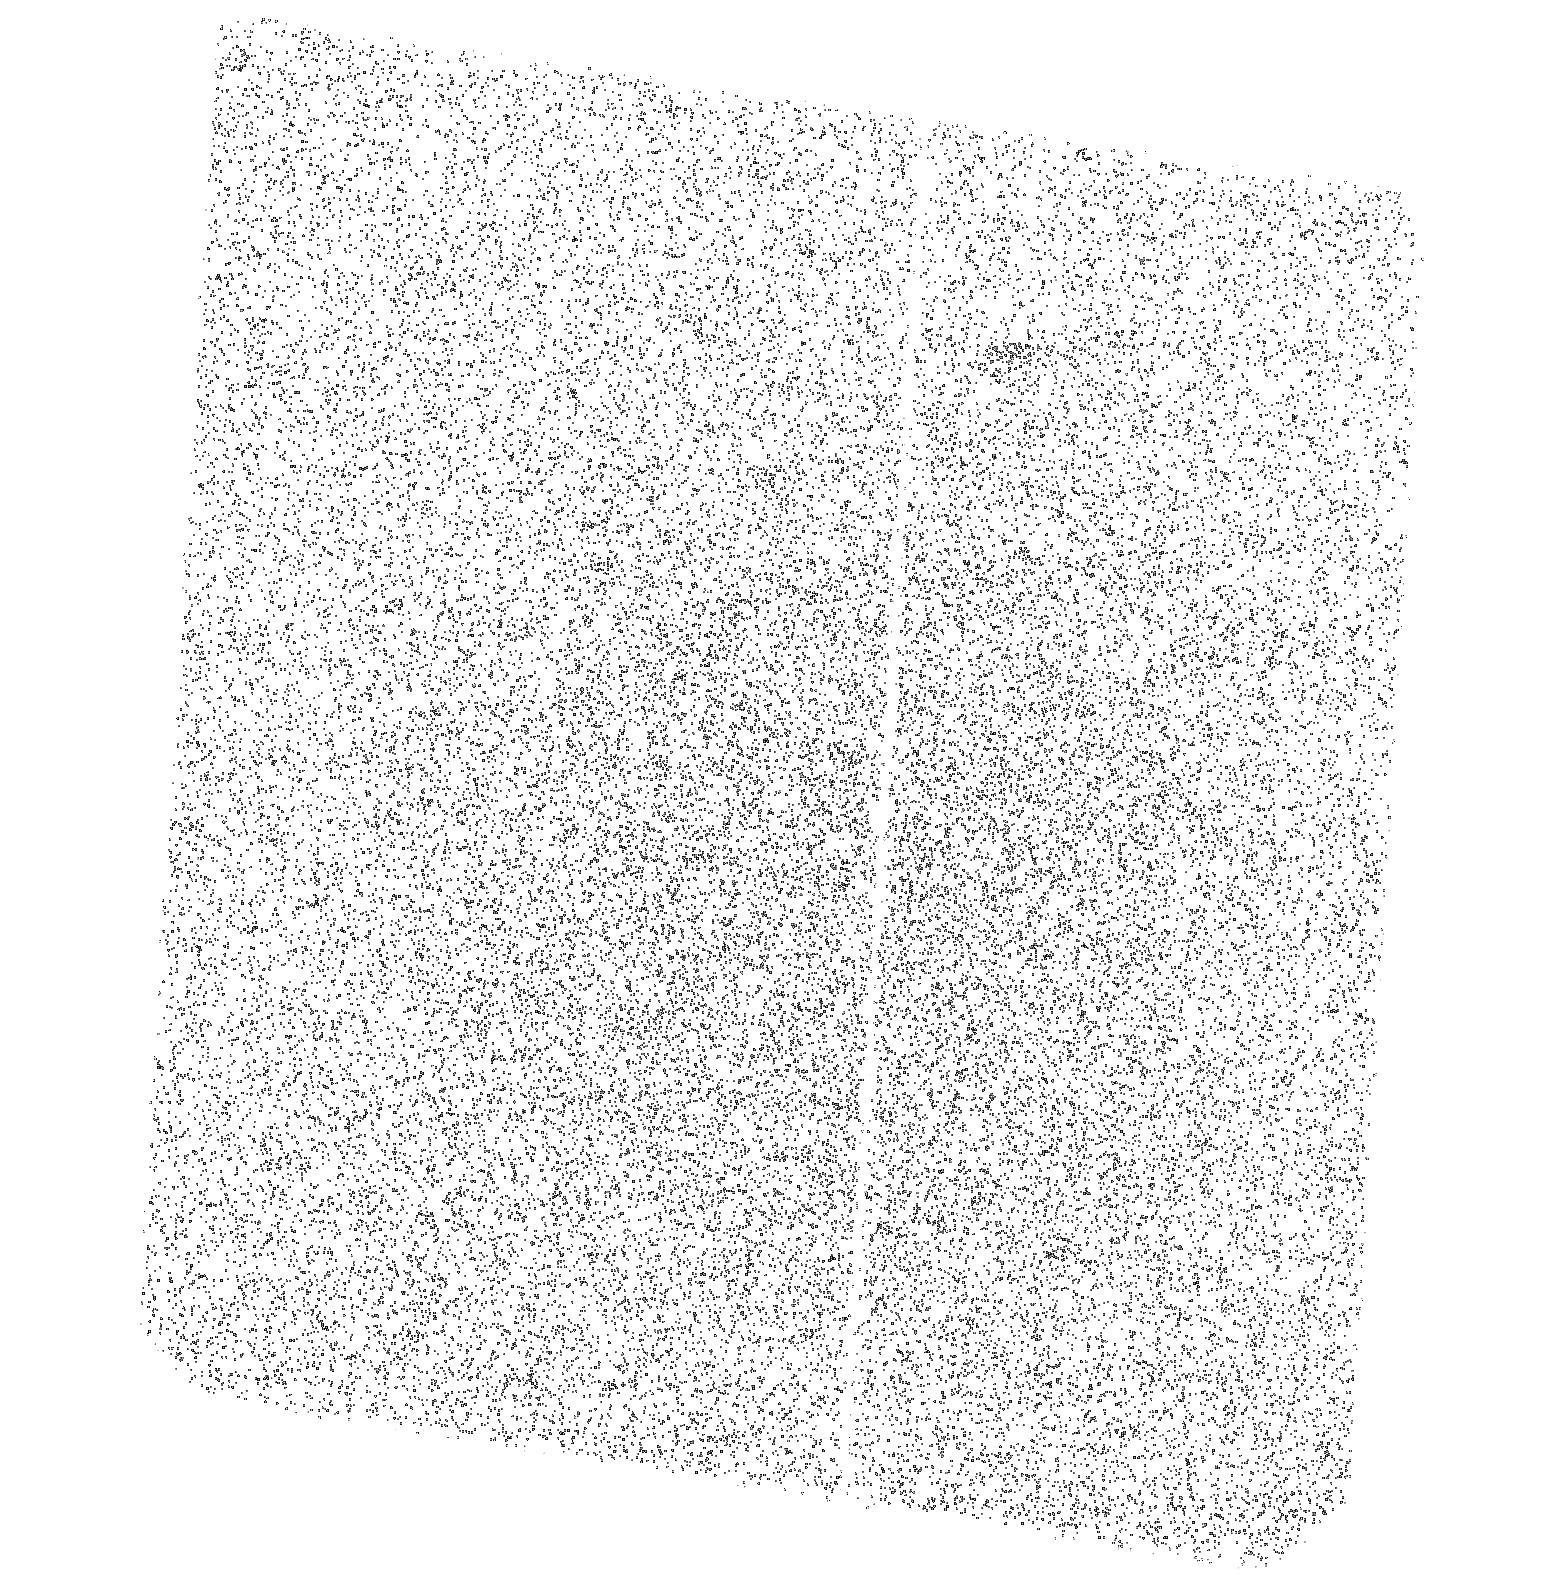
Target: OBJ-033248-275243
Instrument: ACS/SBC
Filter: F150LP
Exposure: 44 min
Observation ID: hst_14123_09_acs_sbc_f150lp_jcyb09

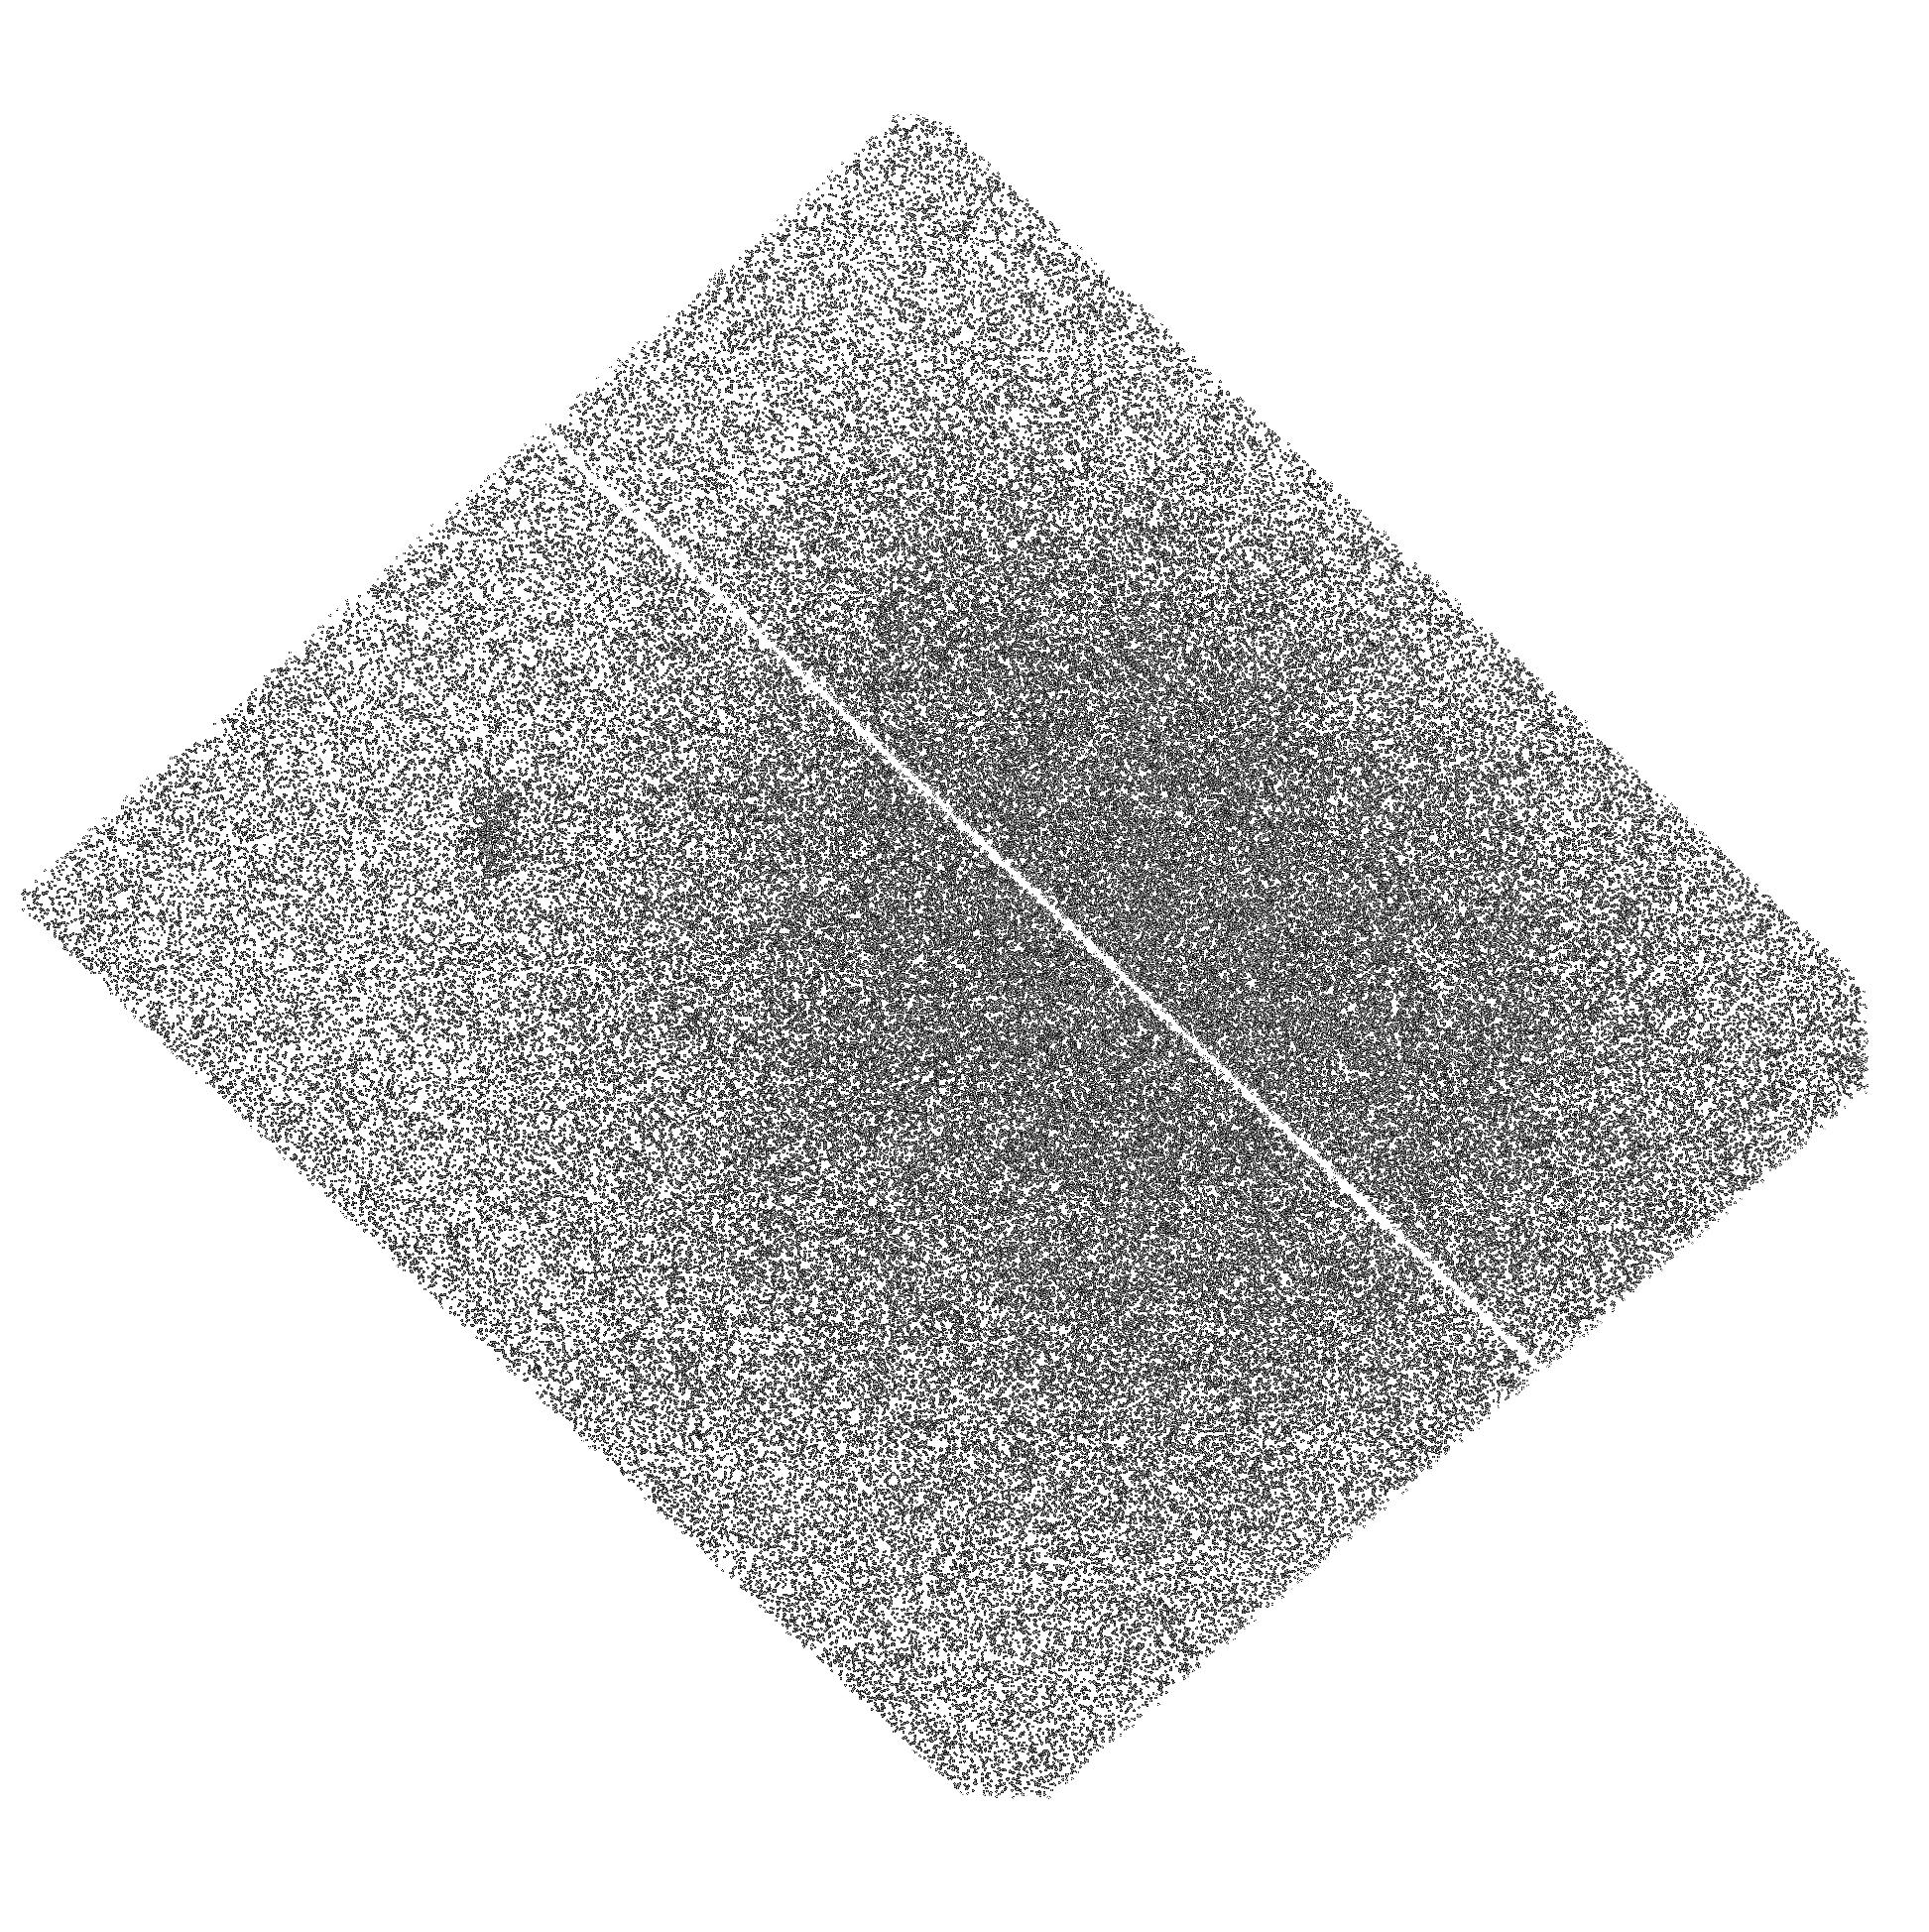
Target: OBJ-100031+021351
Instrument: ACS/SBC
Filter: F150LP
Exposure: 2.3 h
Observation ID: hst_14123_05_acs_sbc_f150lp_jcyb05

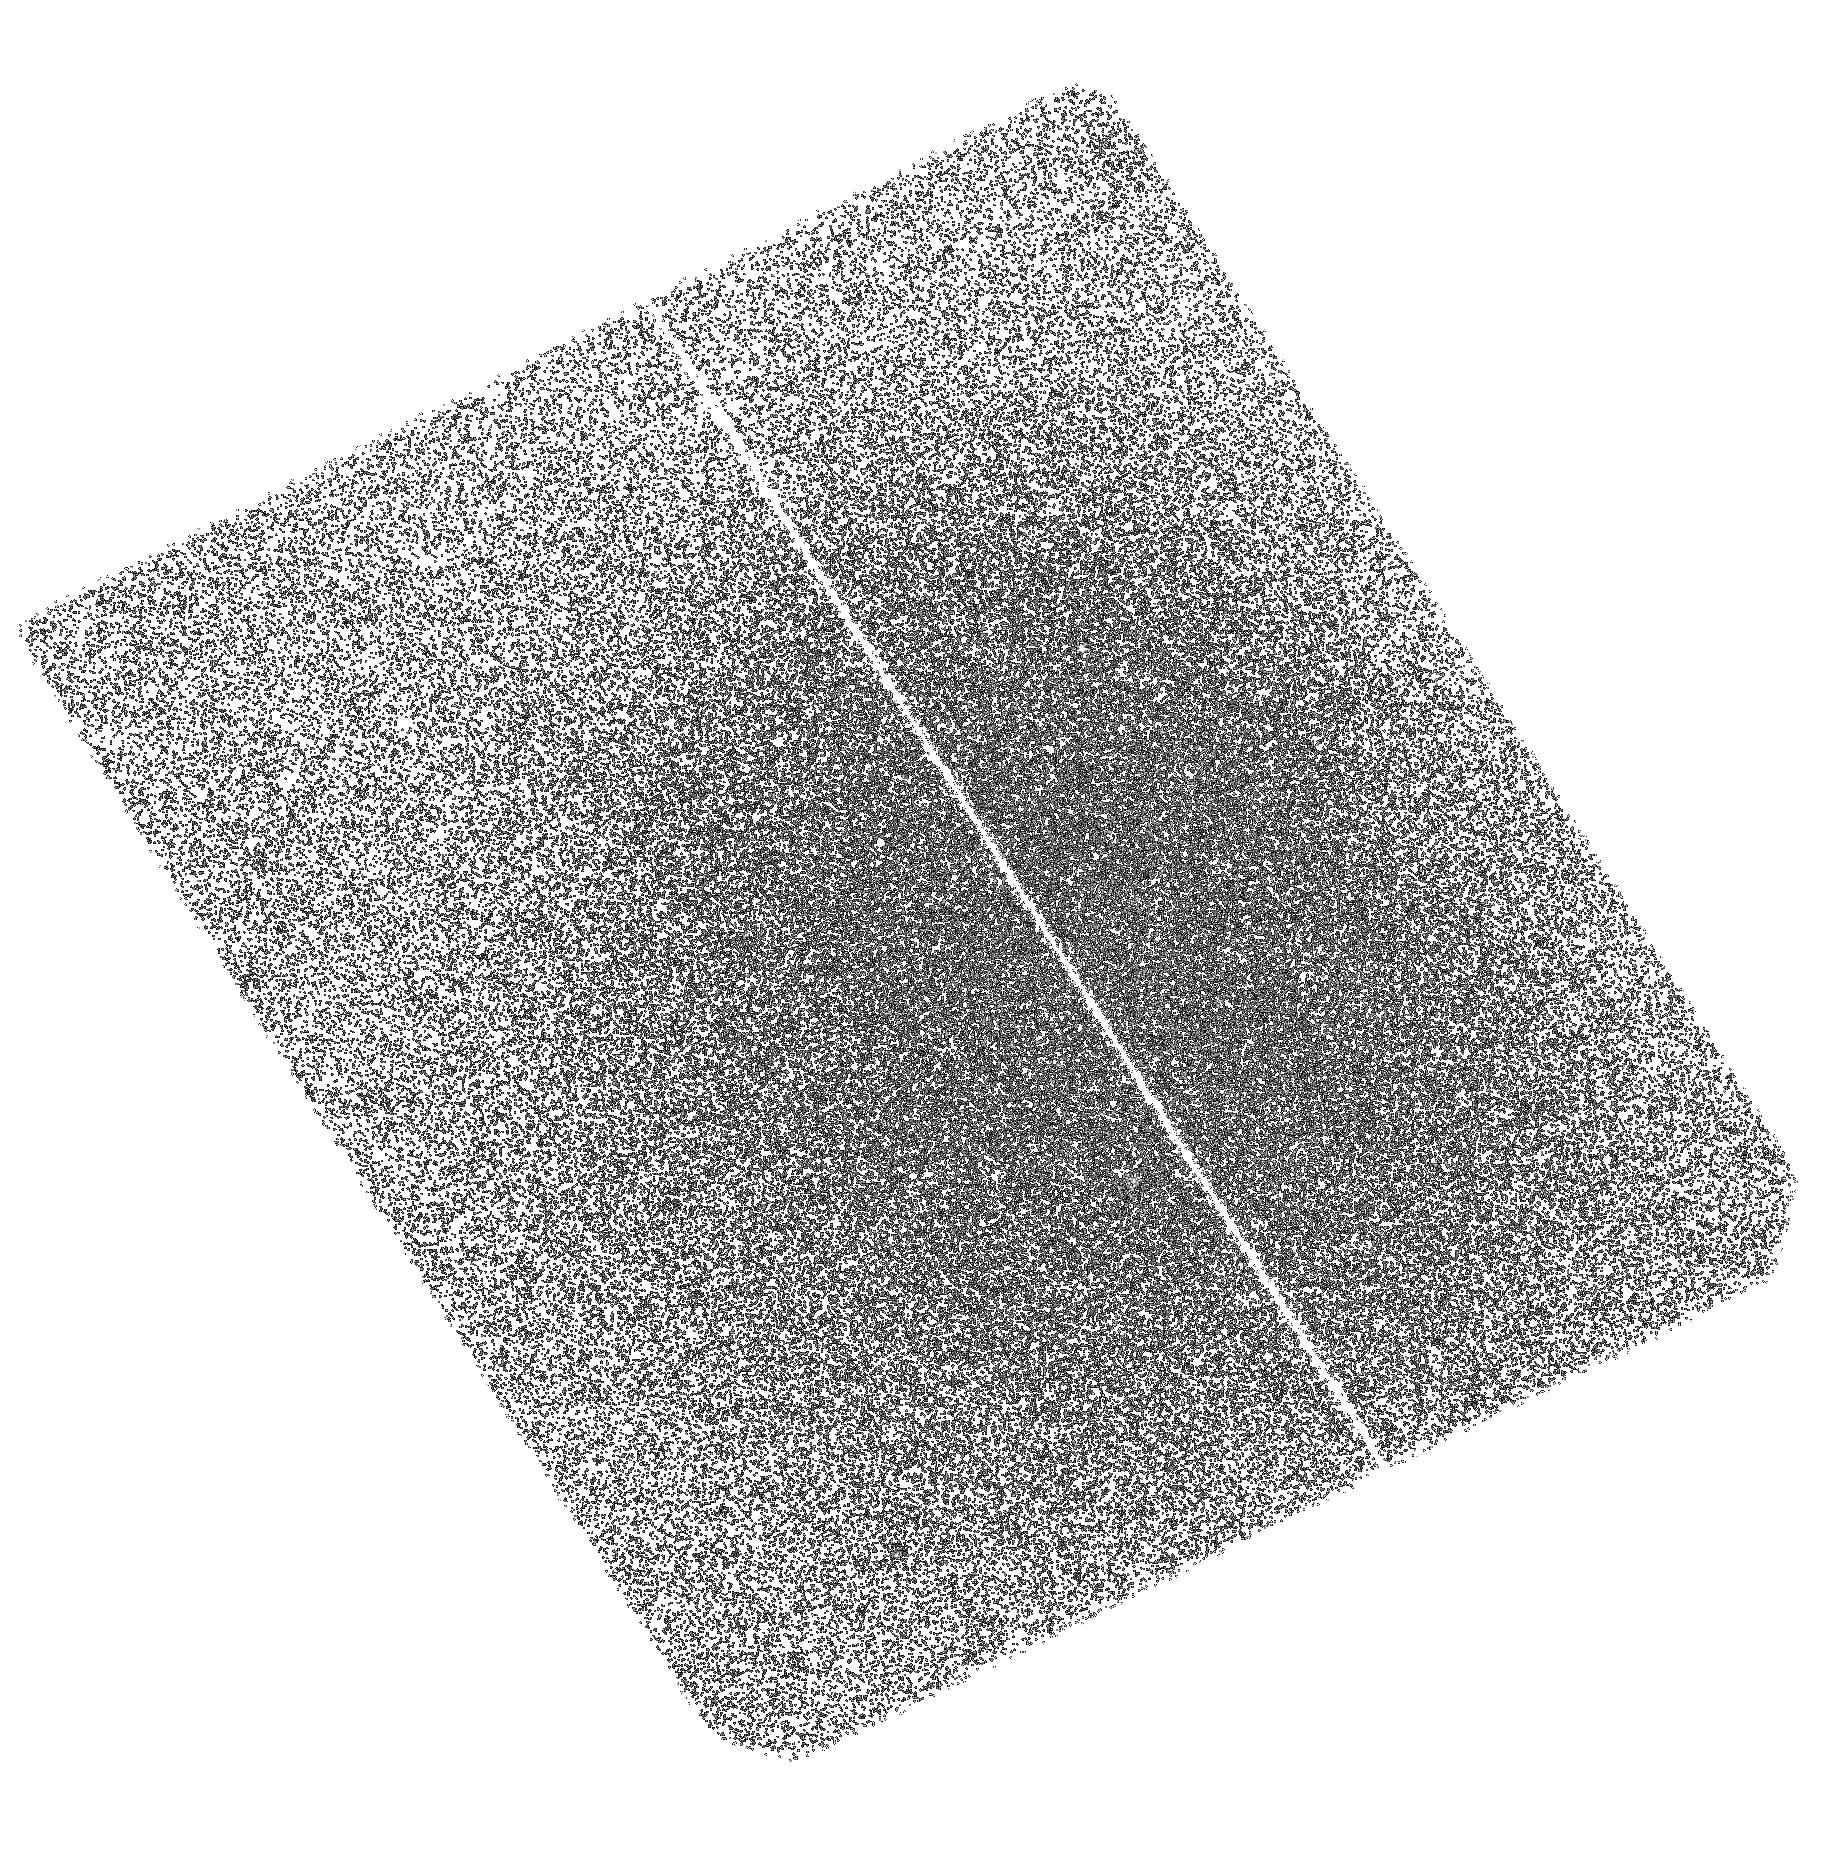
Target: OBJ-100025+022458
Instrument: ACS/SBC
Filter: F150LP
Exposure: 2.3 h
Observation ID: hst_14123_06_acs_sbc_f150lp_jcyb06

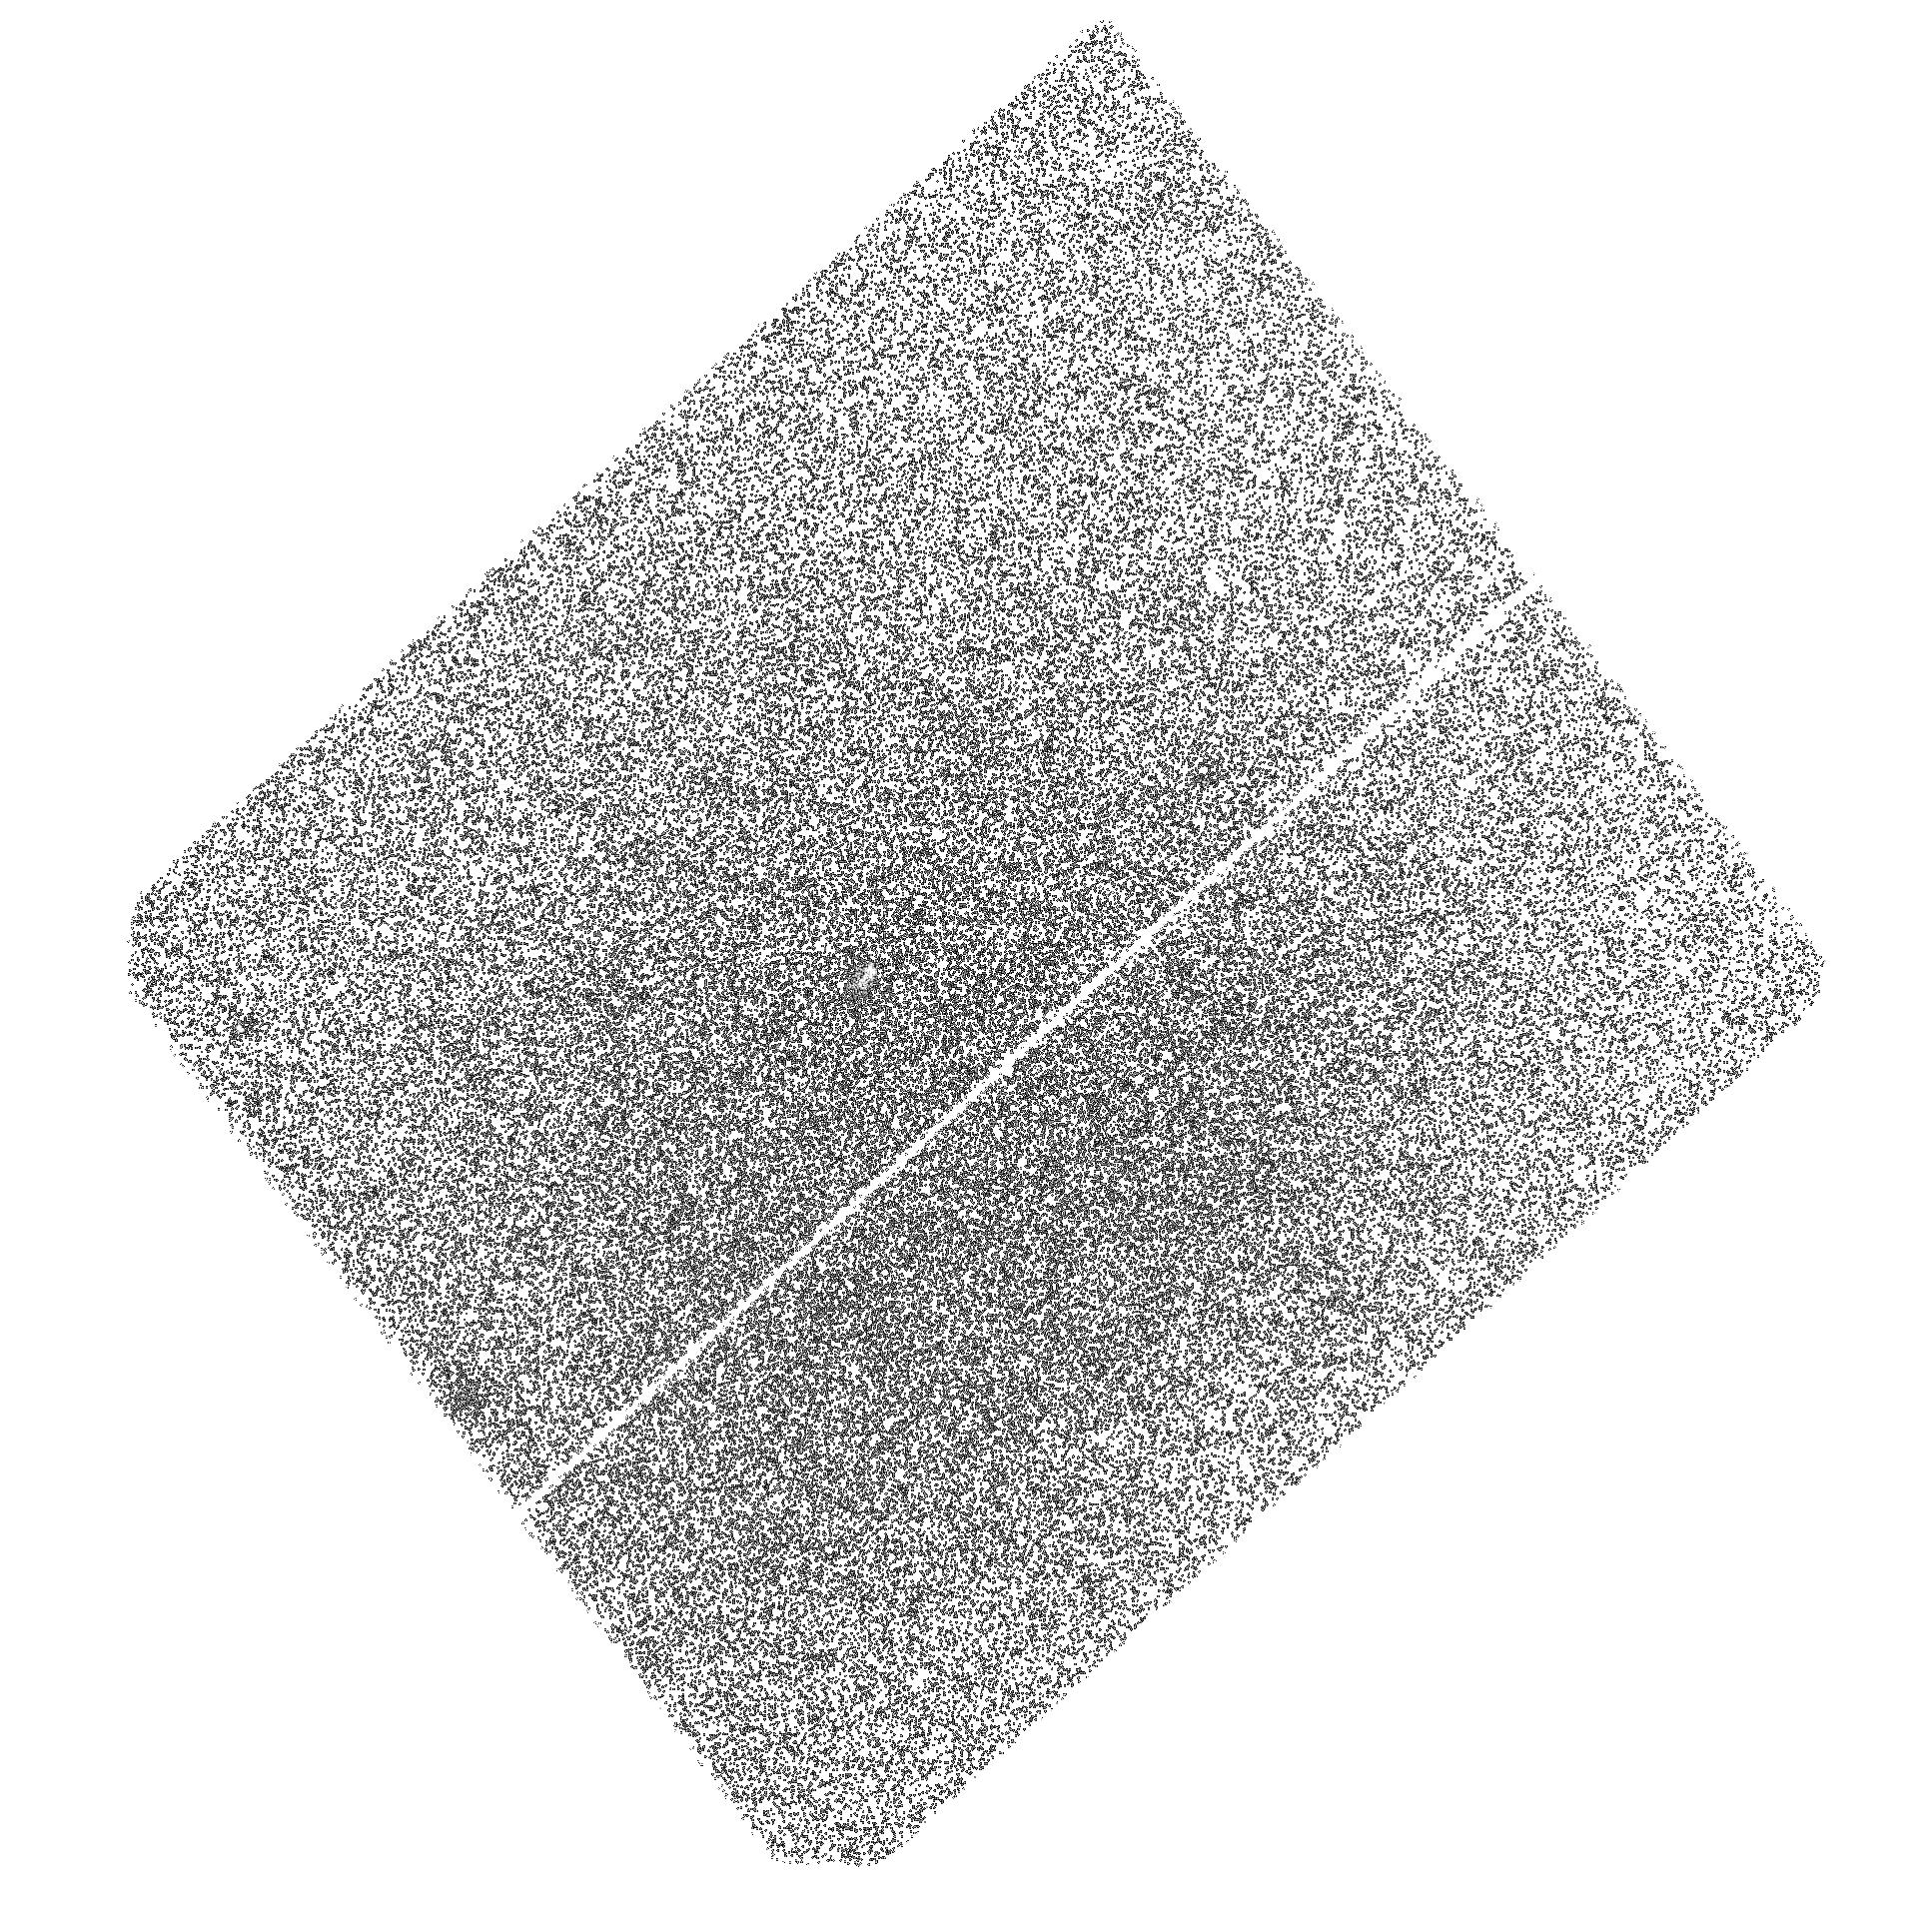
Target: OBJ-033247-275039
Instrument: ACS/SBC
Filter: F150LP
Exposure: 2.3 h
Observation ID: hst_14123_10_acs_sbc_f150lp_jcyb10

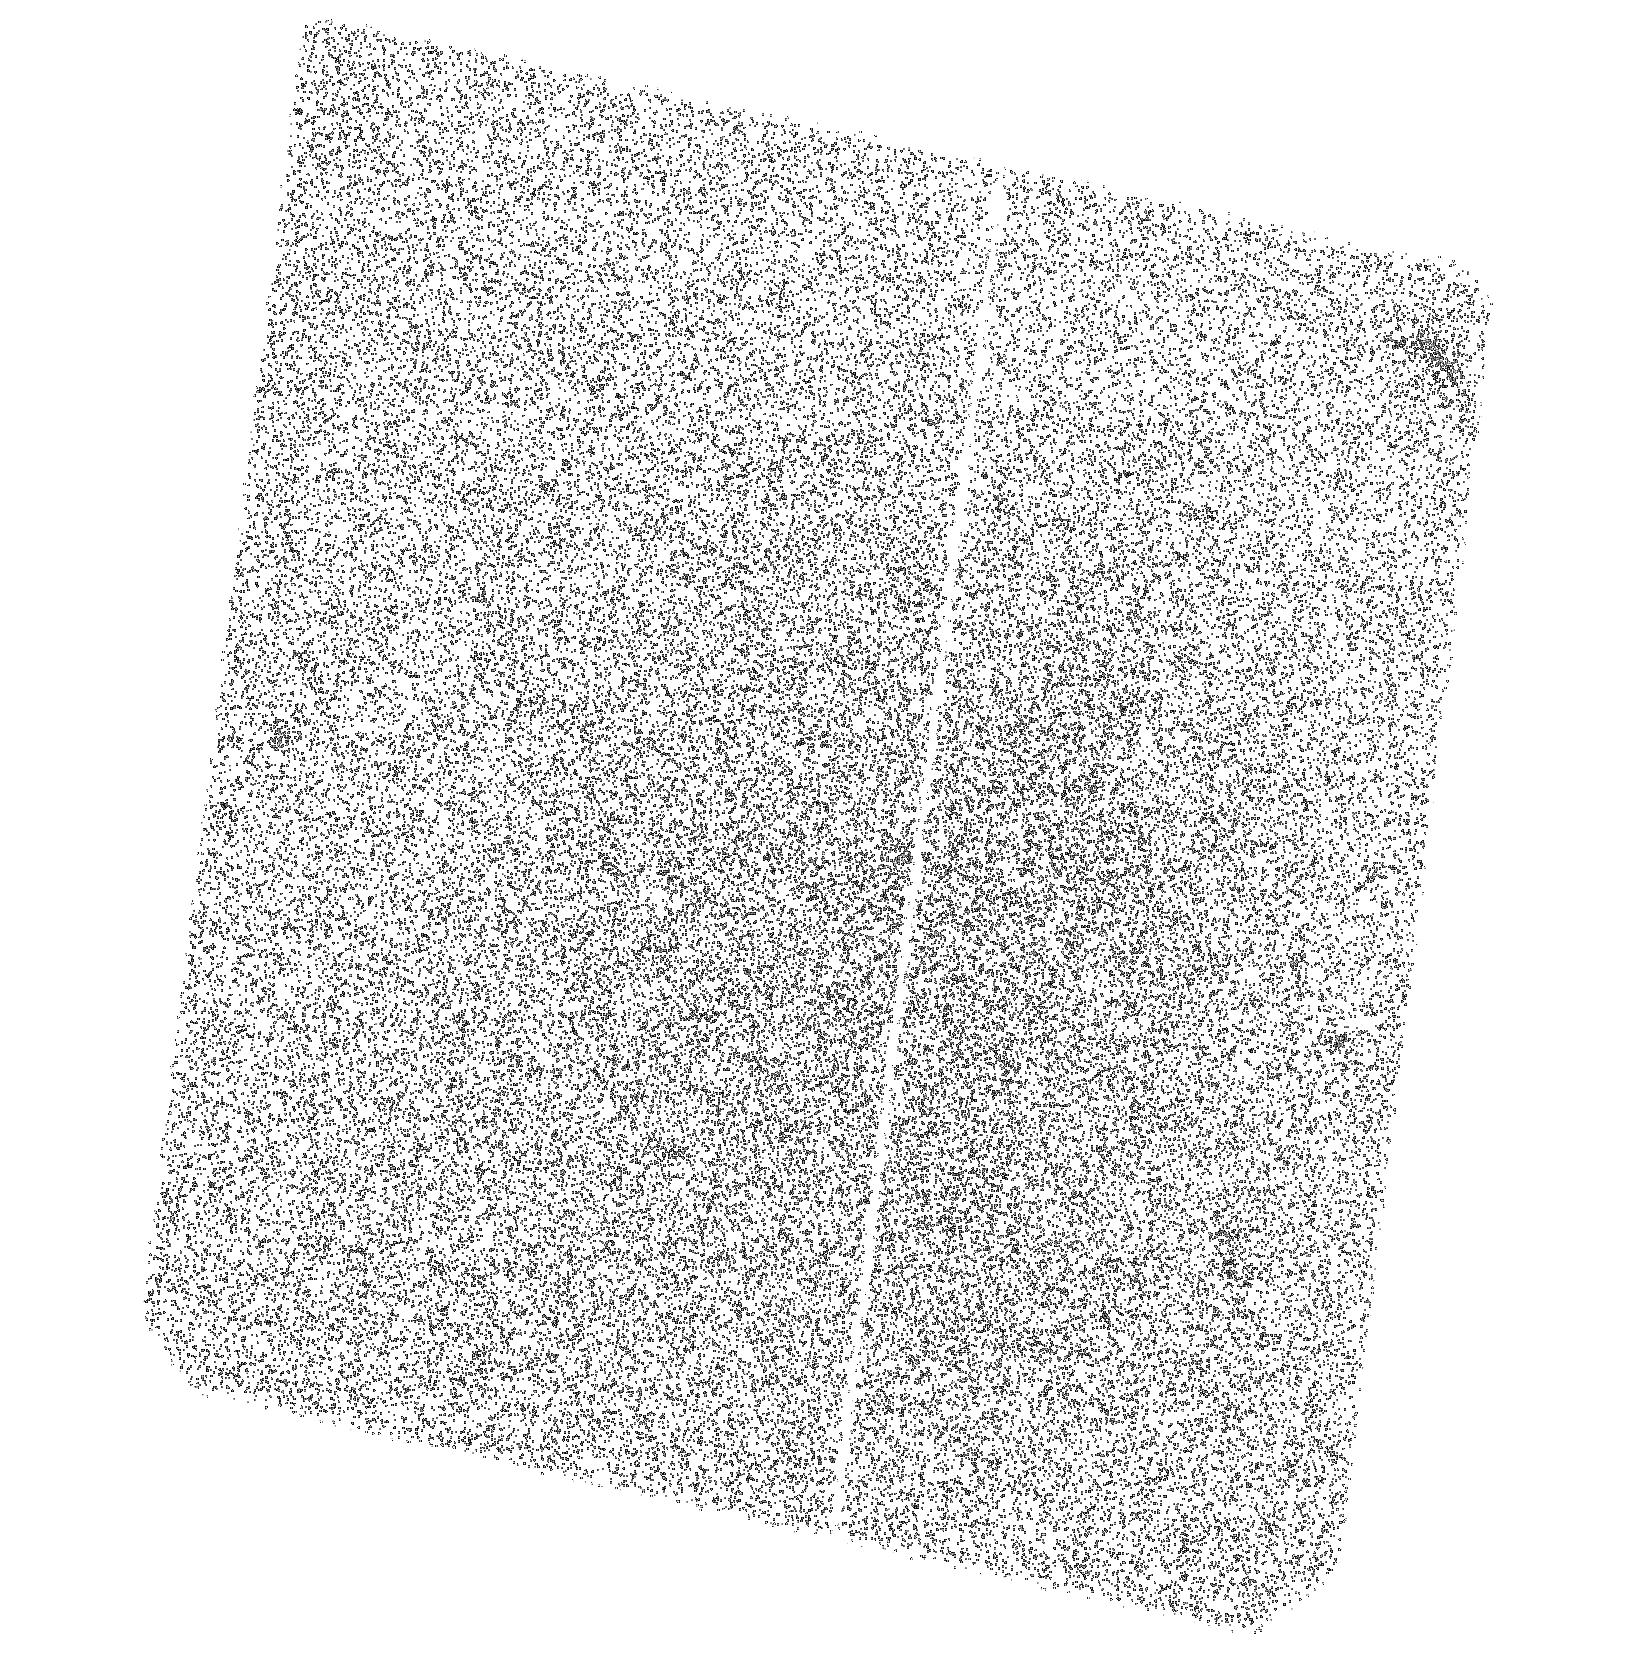
Target: OBJ-033215-274553
Instrument: ACS/SBC
Filter: F150LP
Exposure: 1.5 h
Observation ID: hst_14123_08_acs_sbc_f150lp_jcyb08

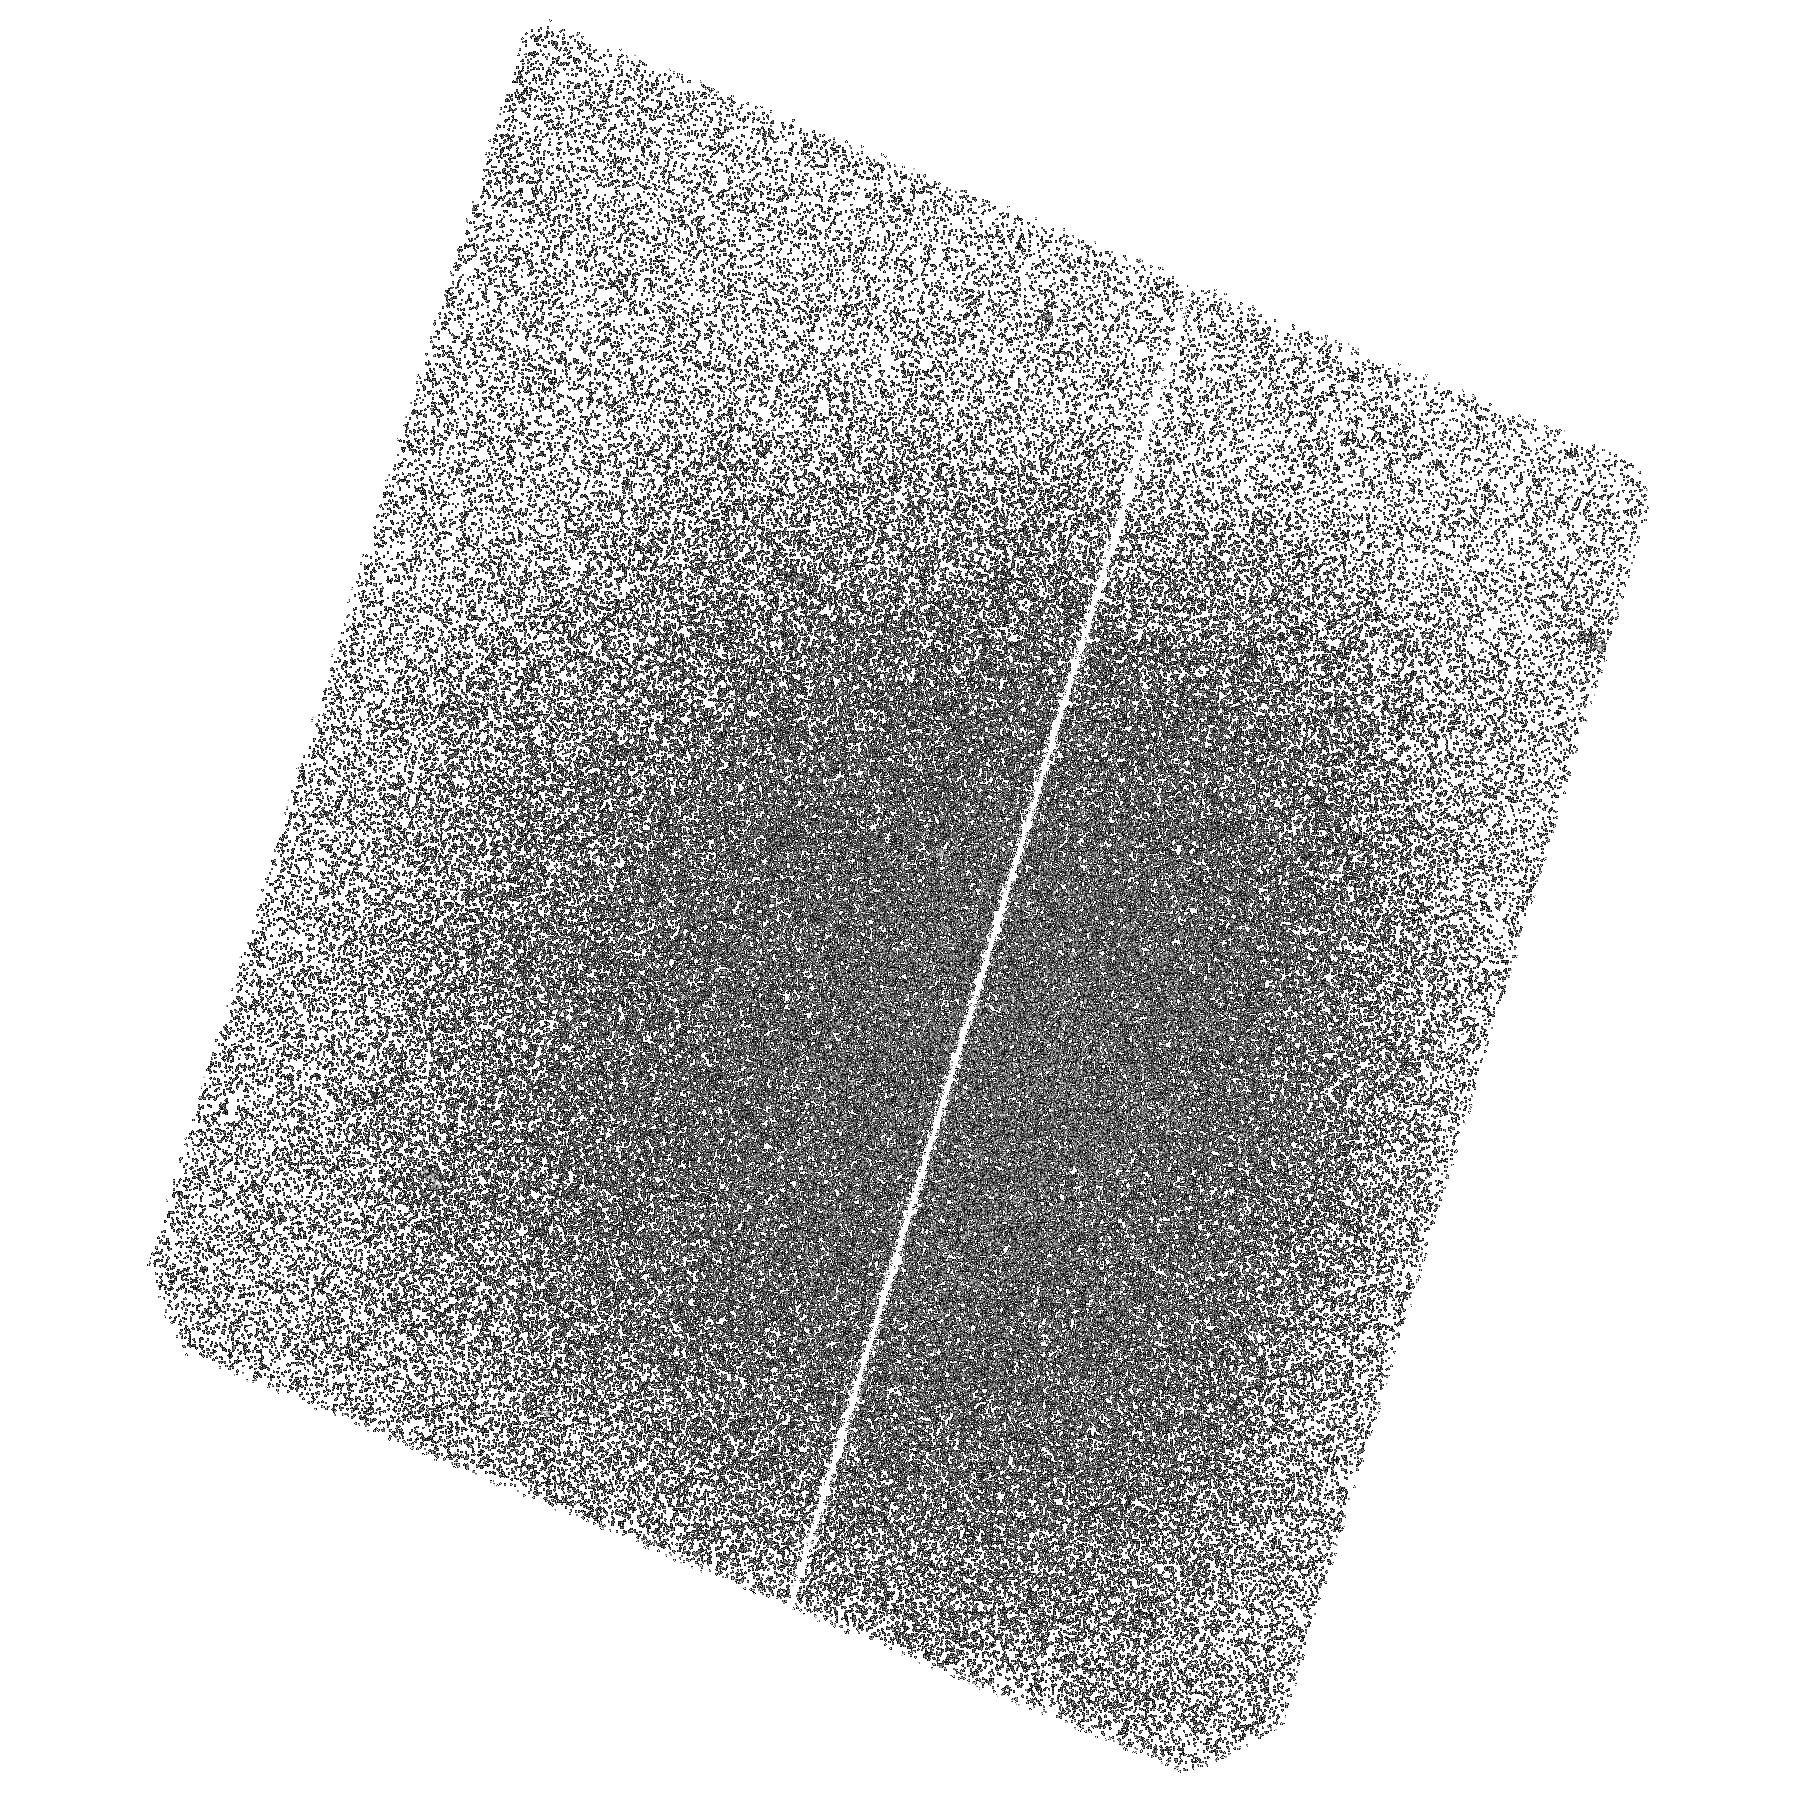
Target: OBJ-100019+021926
Instrument: ACS/SBC
Filter: F150LP
Exposure: 2.3 h
Observation ID: hst_14123_03_acs_sbc_f150lp_jcyb03

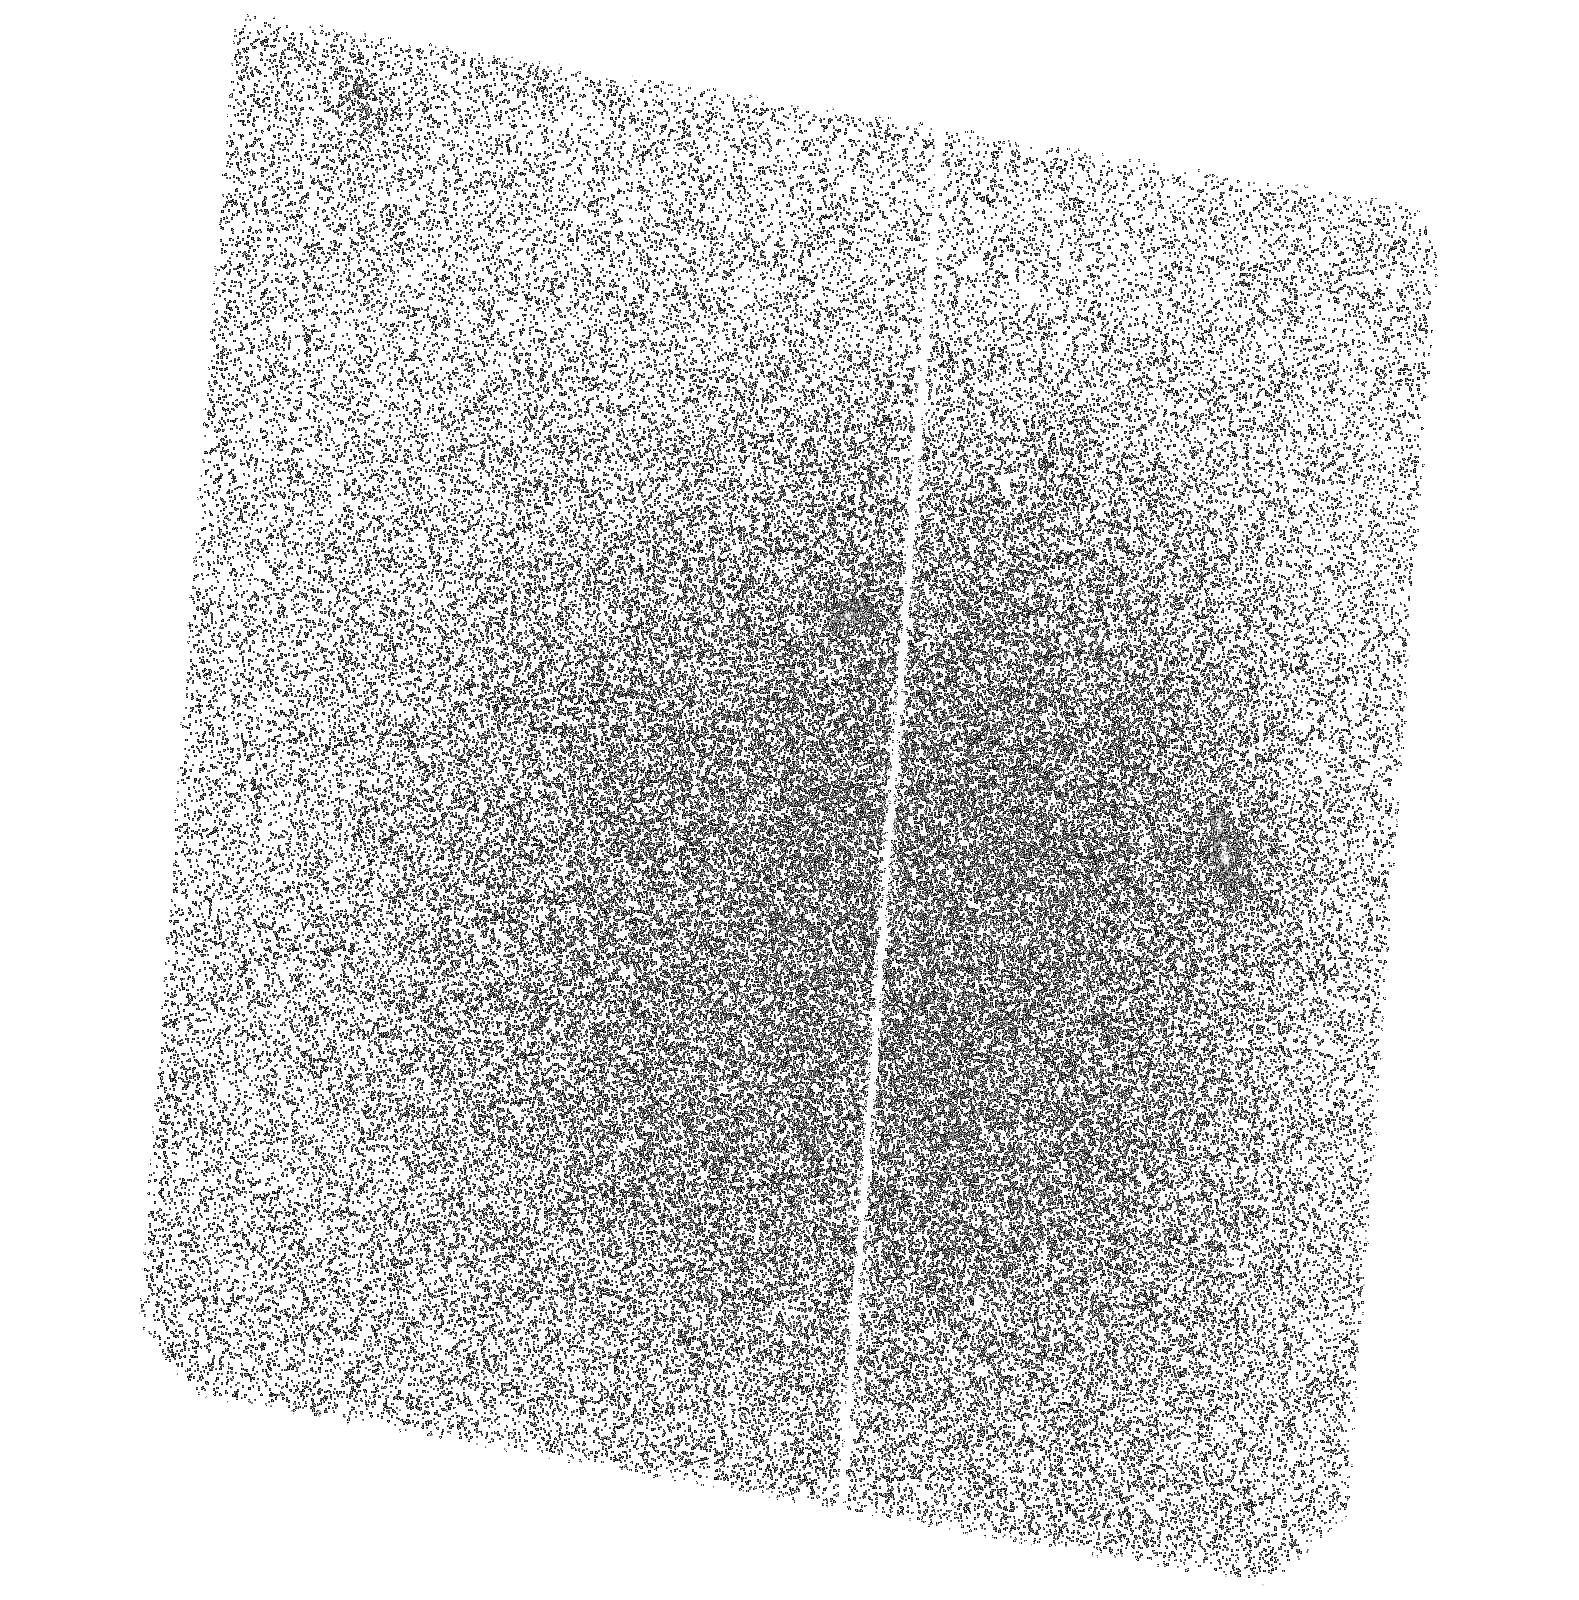
Target: OBJ-033224-274349
Instrument: ACS/SBC
Filter: F150LP
Exposure: 1.5 h
Observation ID: hst_14123_11_acs_sbc_f150lp_jcyb11

Does All The Lyman Continuum Emission Escape From Young, Low Mass Starbursts? (PI: Colbert, James)

Searches for escaping Lyman continuum emission from star-forming galaxies have been largely unsuccessful across a wide range of redshifts, seemingly in contradiction with the observed ionized Universe. However, the main focus of these searches has been massive galaxies, despite theoretical studies that predict a higher escape fraction of ionizing radiation in galaxies at the low mass end. We propose to measure the escaping Lyman continuum emission from a sample of 11 low mass, emission line galaxies at 1.2 < z < 1.4, selected from the 3DHST survey, using the ACS SBC camera and its F150LP filter. These low mass emission line galaxies have all been selected to have very high (> 190 Angstrom) equivalent widths, indicating that their stellar populations are both very young and very low metallicity, similar to the primordial star formation believed to have re-ionized the universe. We will be sensitive to an intrinsic escape fraction of 5% for these low mass sources. Efficient searches for escaping Lyman continuum emission require HST ultraviolet imaging, because of the rapid rise in IGM opacity with redshift.